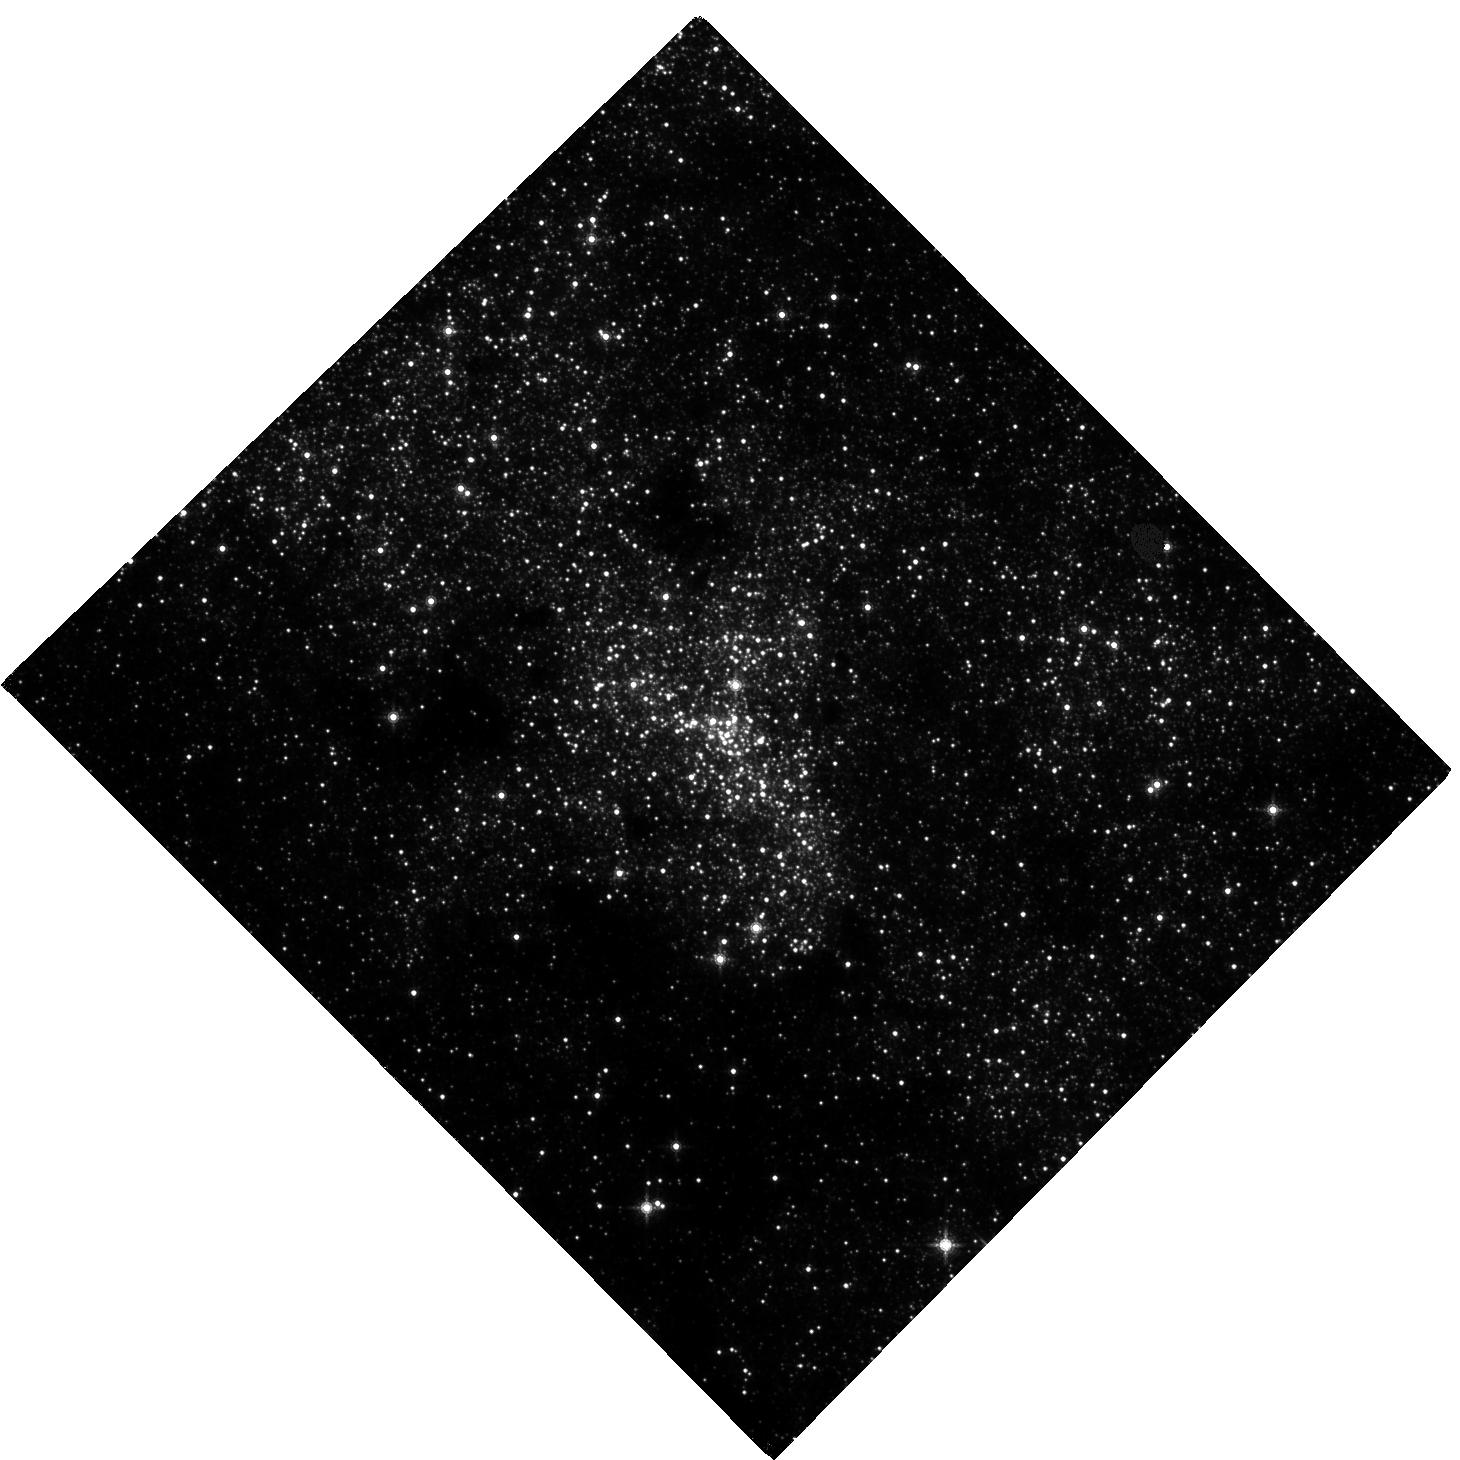
Target: SGR-A. Instrument: WFC3/IR. Filter: F153M. Exposure: 1.5 h. Observation ID: hst_15498_01_wfc3_ir_f153m_idvu01

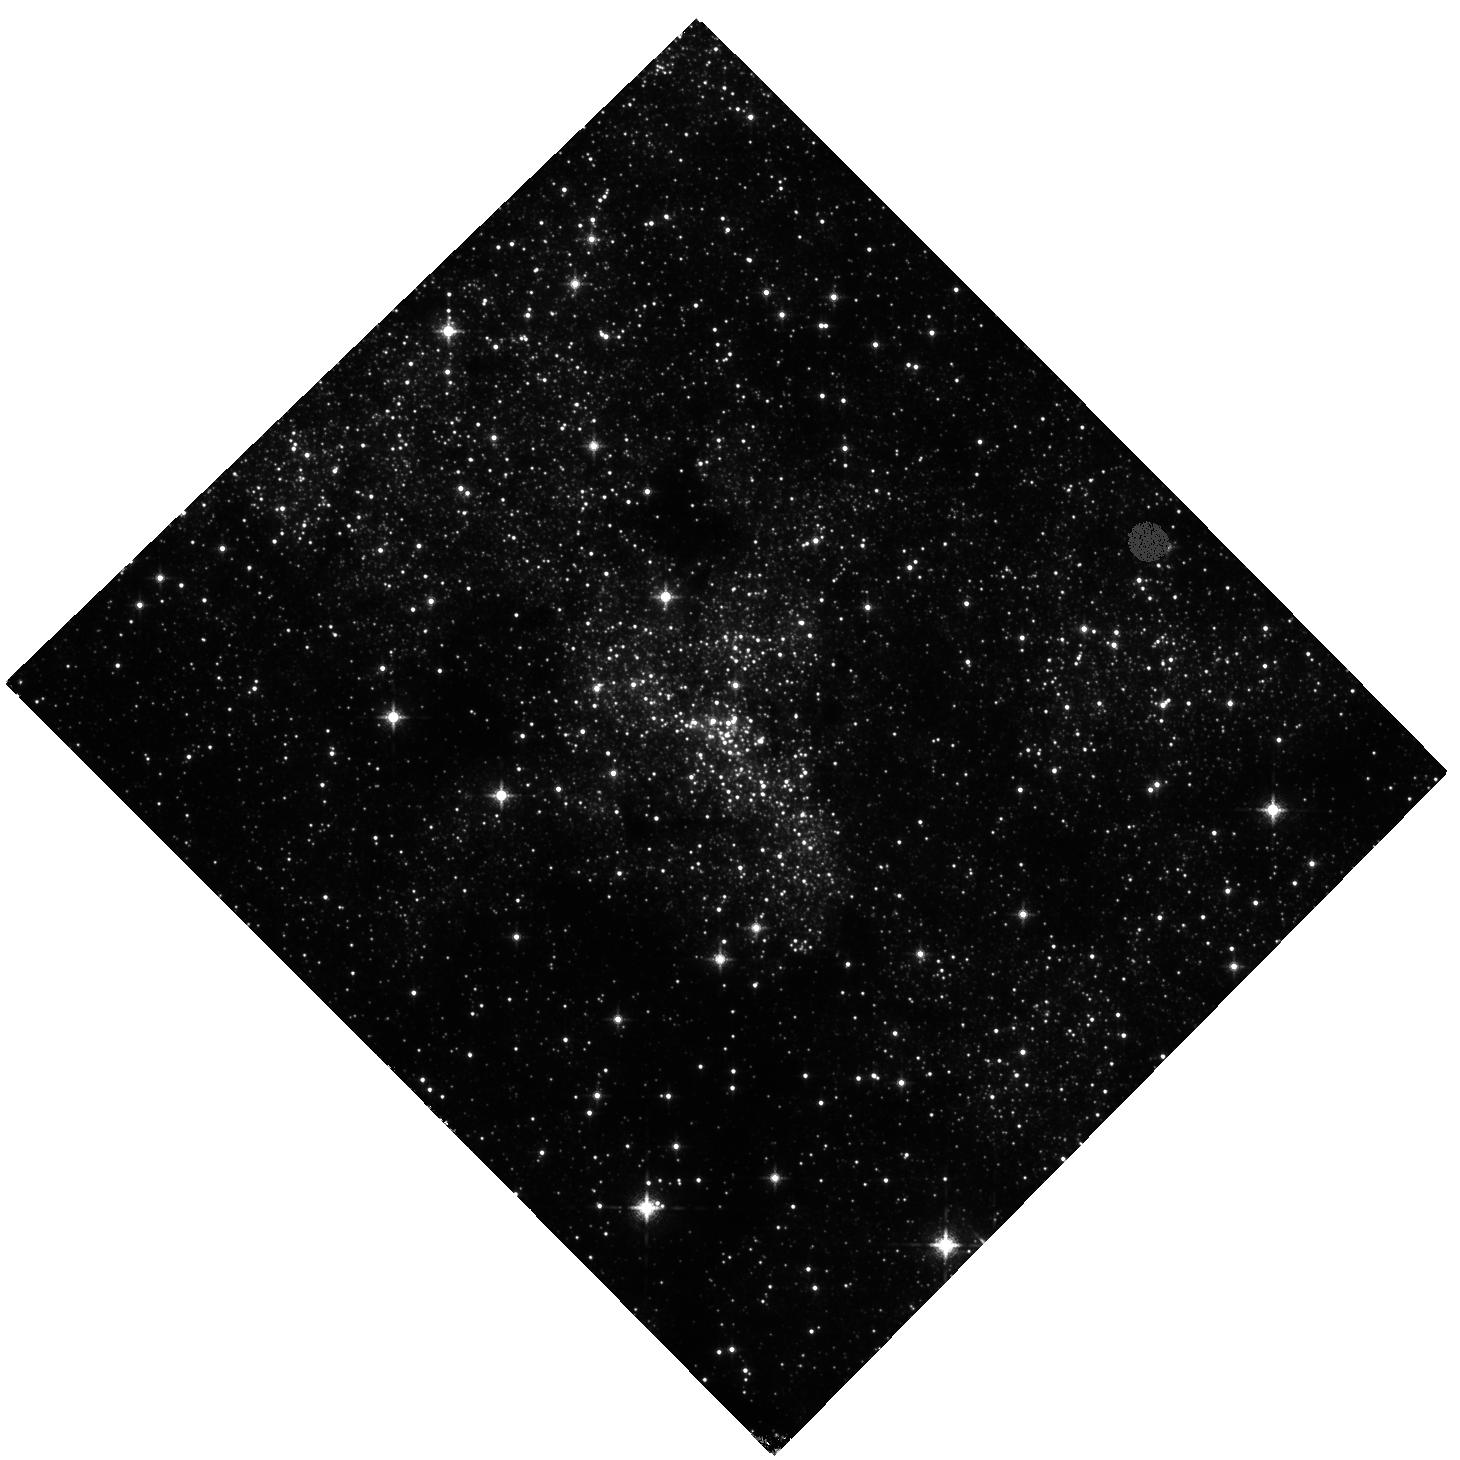
Target: SGR-A. Instrument: WFC3/IR. Filter: F127M. Exposure: 33 min. Observation ID: hst_15498_01_wfc3_ir_f127m_idvu01

Building an astrometric reference frame for tests of General Relativity with stellar orbits at the Galactic center with HST and GAIA (PI: Do, Tuan)

The short-period star S0-2 will reach its closest approach to the supermassive black hole at the Galactic center in 2018 at a separation of < 120 AU. This event will offer the first of a series of tests of General Relativity with stellar orbits around a supermassive black hole, an unexplored regime for tests of gravity. While S0-2 has been monitored for over 20 years with high angular resolution measurements from the ground, the astrometric reference frame is currently not stable enough for GR tests. The current reference frame is constructed using observations of 7 radio masers with narrow-field adaptive optics imaging from the ground. While this method provides a reference frame that is stable enough to measure the Keplerian orbits, it does not meet the more stringent requirements needed to measure post-Newtonian effects such as the precession of the periapse of the orbit. The small number of reference stars and the systematic errors associated with using large mosaics to observe these stars limit the accuracy of this method. We propose to construct a new reference frame for tests of gravity with WFC3-IR observations in Cycles 25, 26, & 27. When combined with absolute positions and proper motions from GAIA, these observations will provide the required precision in the reference frame. The WFC3-IR field of view has over 1000 times greater areal coverage than the narrow-field AO observations, providing 3 times the number of absolute reference sources from GAIA. The proposed observations build on a legacy of HST, GAIA, and adaptive optics data to open an era of gravitational science with orbits at the Galactic center.